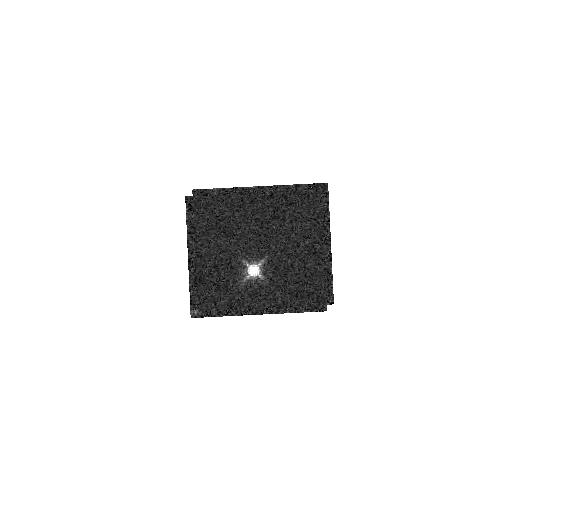
Target: GD153. Instrument: WFC3/IR. Filter: F153M. Exposure: 2 min. Observation ID: hst_11926_70_wfc3_ir_f153m_ibcf70

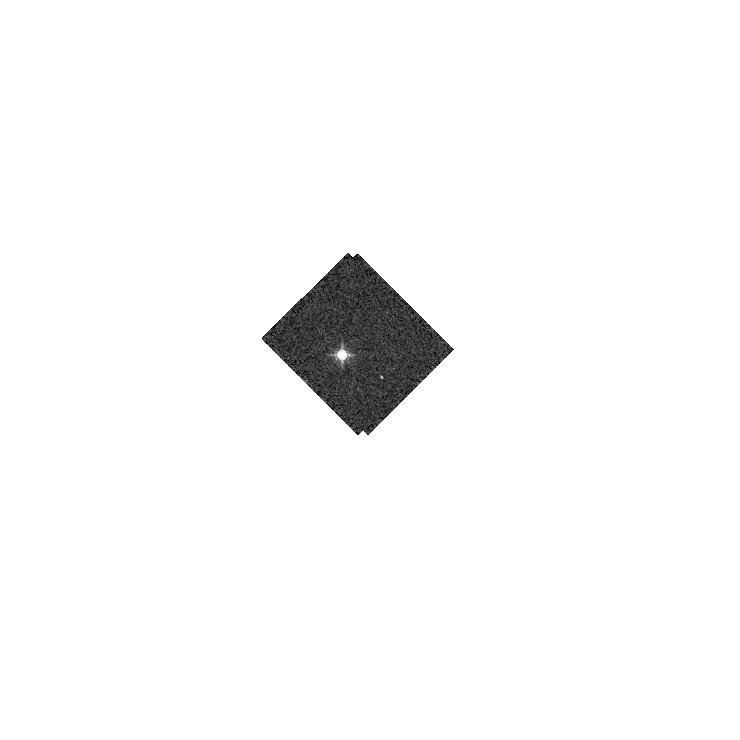
Target: GD-71. Instrument: WFC3/IR. Filter: F128N. Exposure: 2 min. Observation ID: hst_11926_81_wfc3_ir_f128n_ibcf81

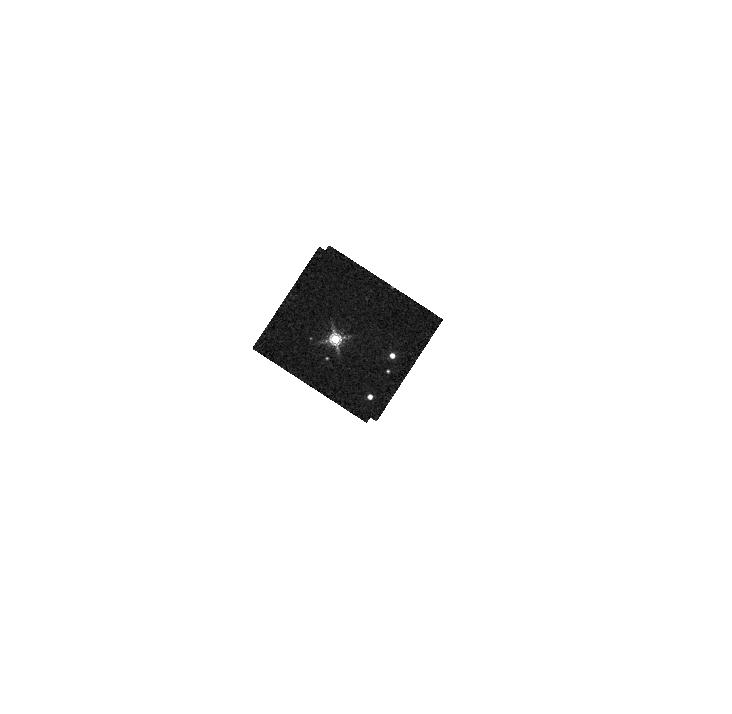
Target: G191B2B. Instrument: WFC3/IR. Filter: F164N. Exposure: 2 min. Observation ID: hst_11926_90_wfc3_ir_f164n_ibcf90

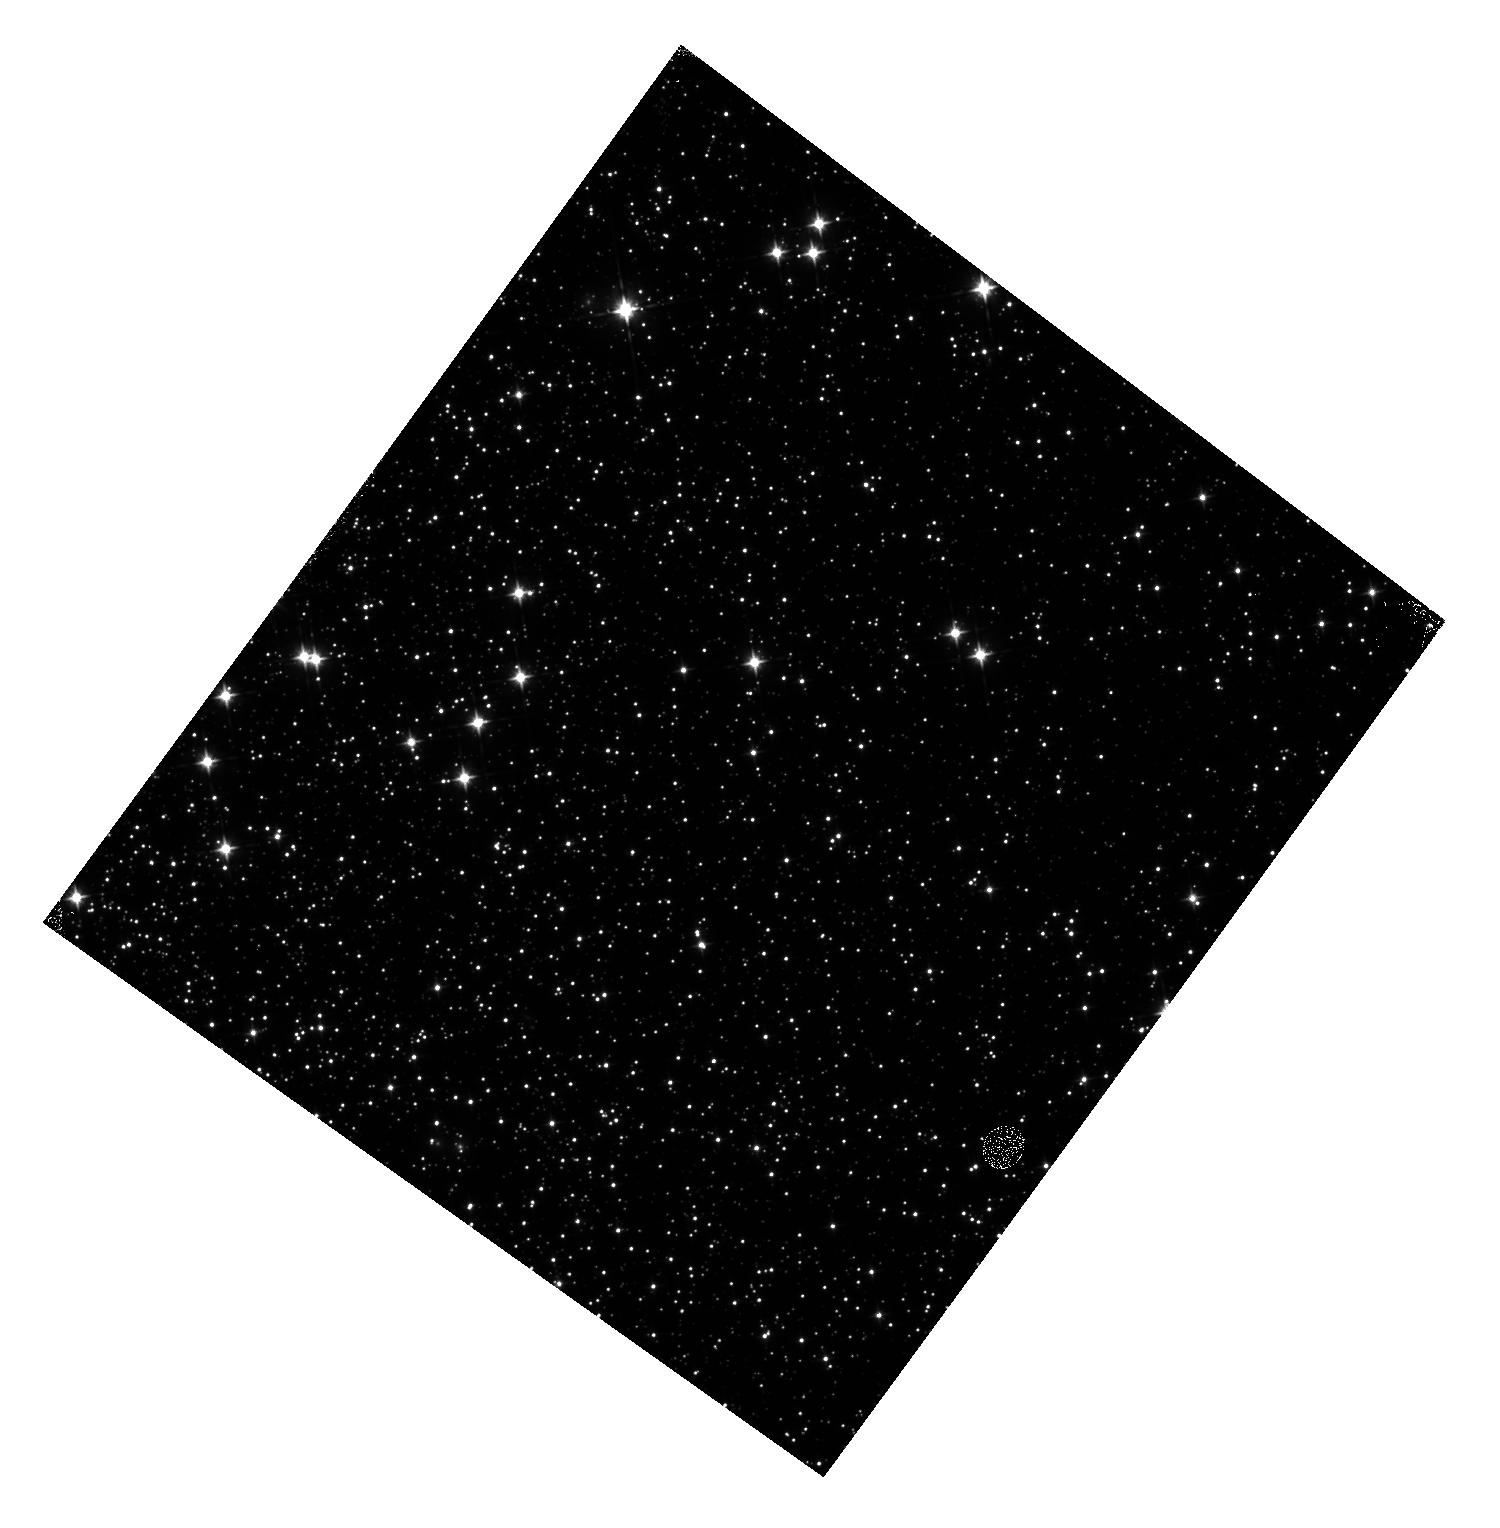
Target: NGC-0104. Instrument: WFC3/IR. Filter: F105W. Exposure: 8 min. Observation ID: hst_11926_02_wfc3_ir_f105w_ibcf02

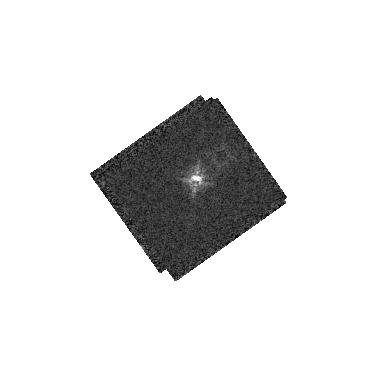
Target: P330E. Instrument: WFC3/IR. Filter: F164N. Exposure: 2 min. Observation ID: hst_11926_0a_wfc3_ir_f164n_ibcf0a

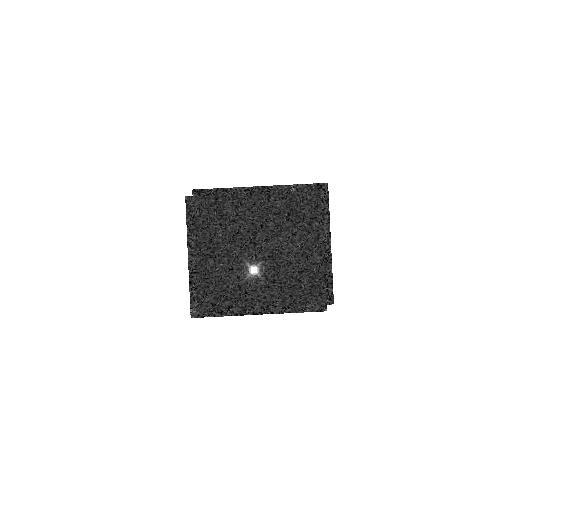
Target: GD153. Instrument: WFC3/IR. Filter: F126N. Exposure: 2 min. Observation ID: hst_11926_70_wfc3_ir_f126n_ibcf70

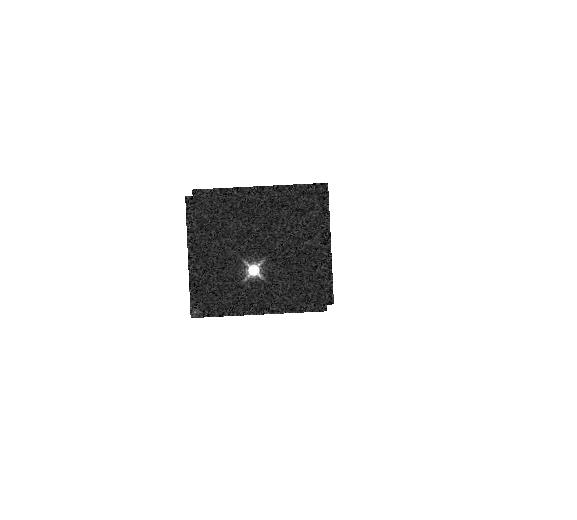
Target: GD153. Instrument: WFC3/IR. Filter: F139M. Exposure: 2 min. Observation ID: hst_11926_70_wfc3_ir_f139m_ibcf70

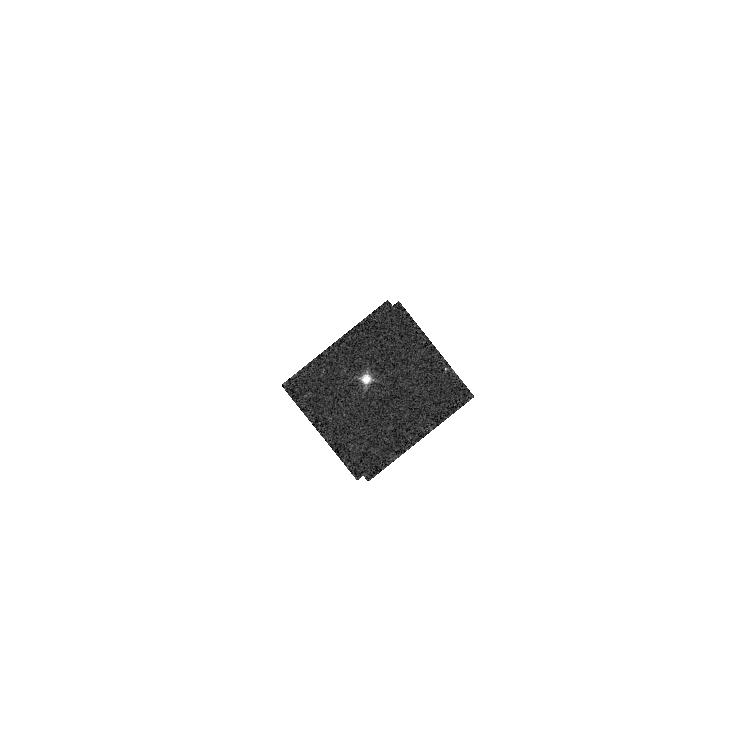
Target: GD153. Instrument: WFC3/IR. Filter: F130N. Exposure: 2 min. Observation ID: hst_11926_15_wfc3_ir_f130n_ibcf15

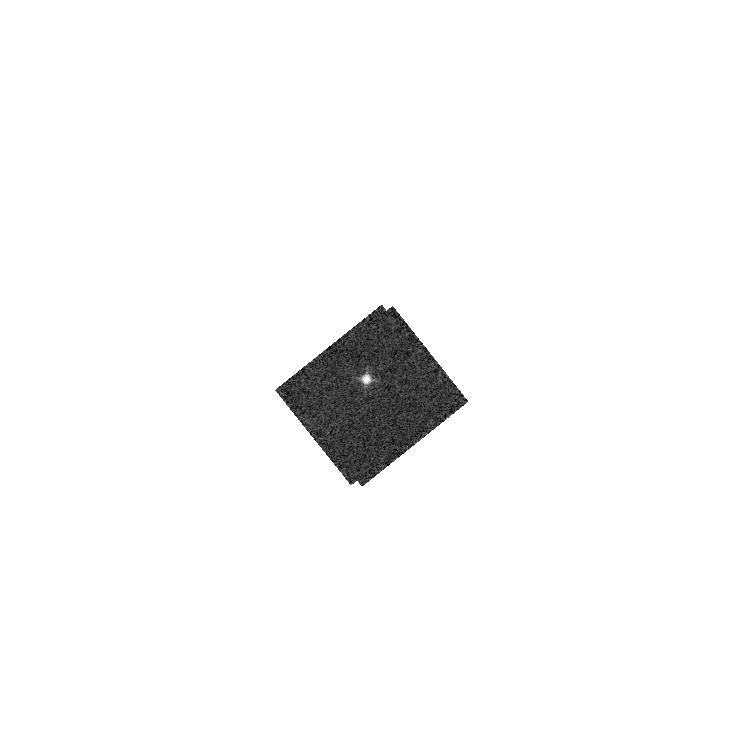
Target: GD153. Instrument: WFC3/IR. Filter: F132N. Exposure: 2 min. Observation ID: hst_11926_15_wfc3_ir_f132n_ibcf15

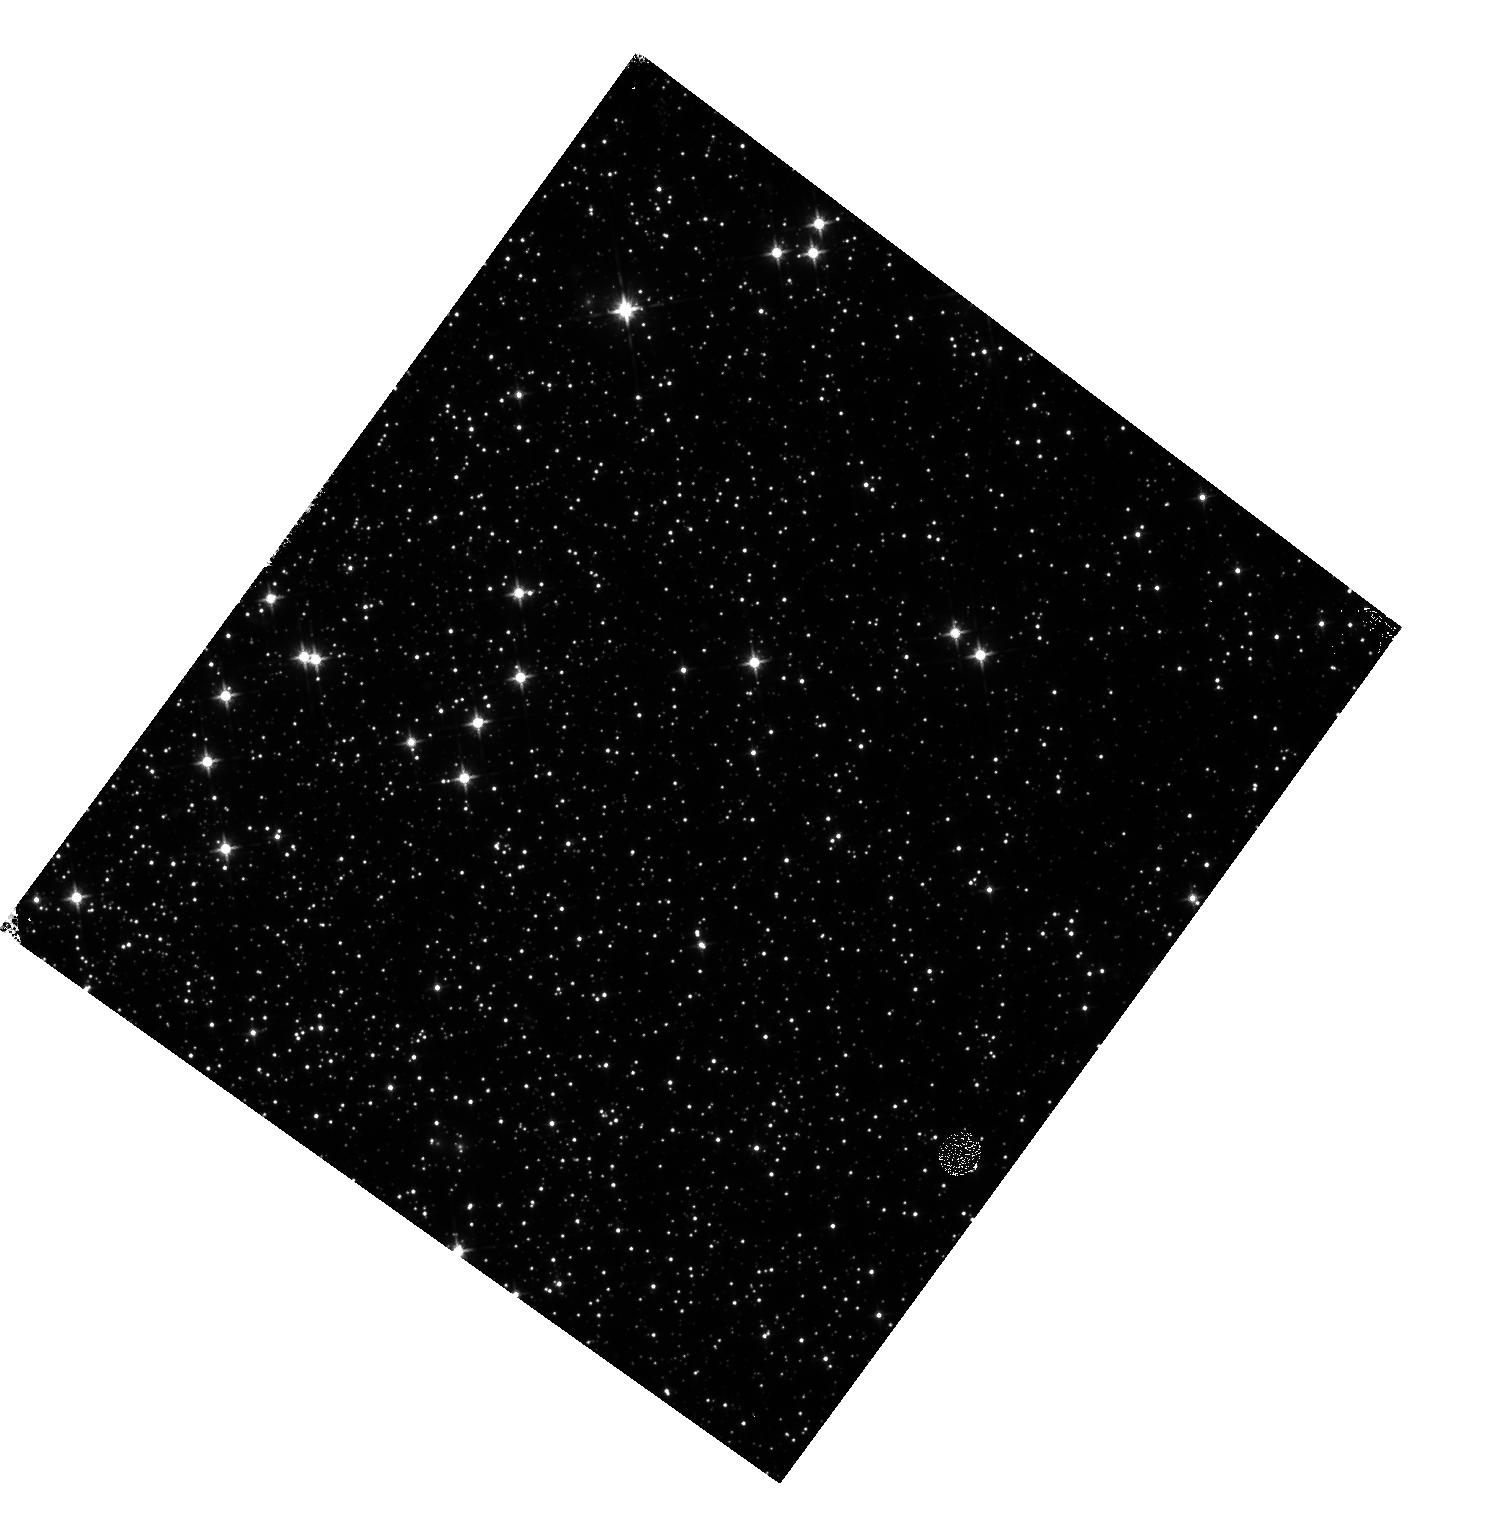
Target: NGC-0104. Instrument: WFC3/IR. Filter: F125W. Exposure: 8 min. Observation ID: hst_11926_02_wfc3_ir_f125w_ibcf02

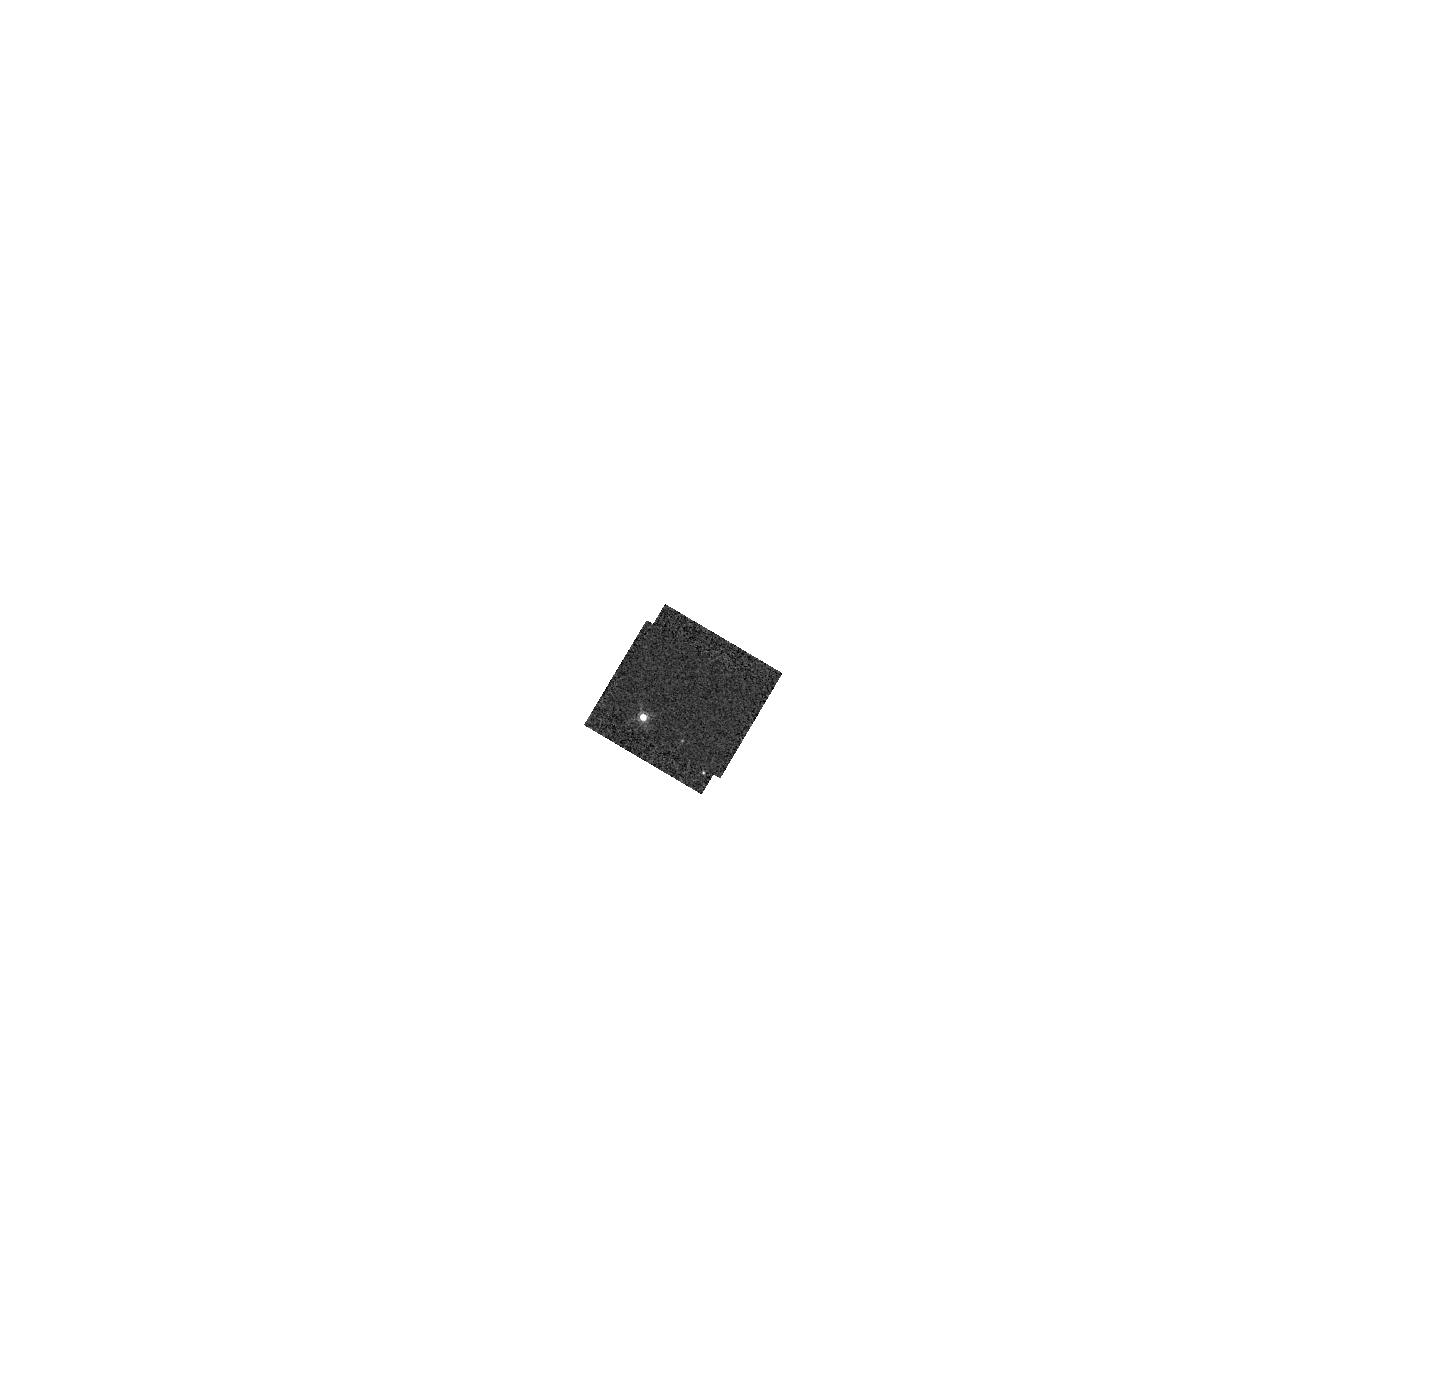
Target: GD-71. Instrument: WFC3/IR. Filter: F167N. Exposure: 1 min. Observation ID: hst_11926_30_wfc3_ir_f167n_ibcf30

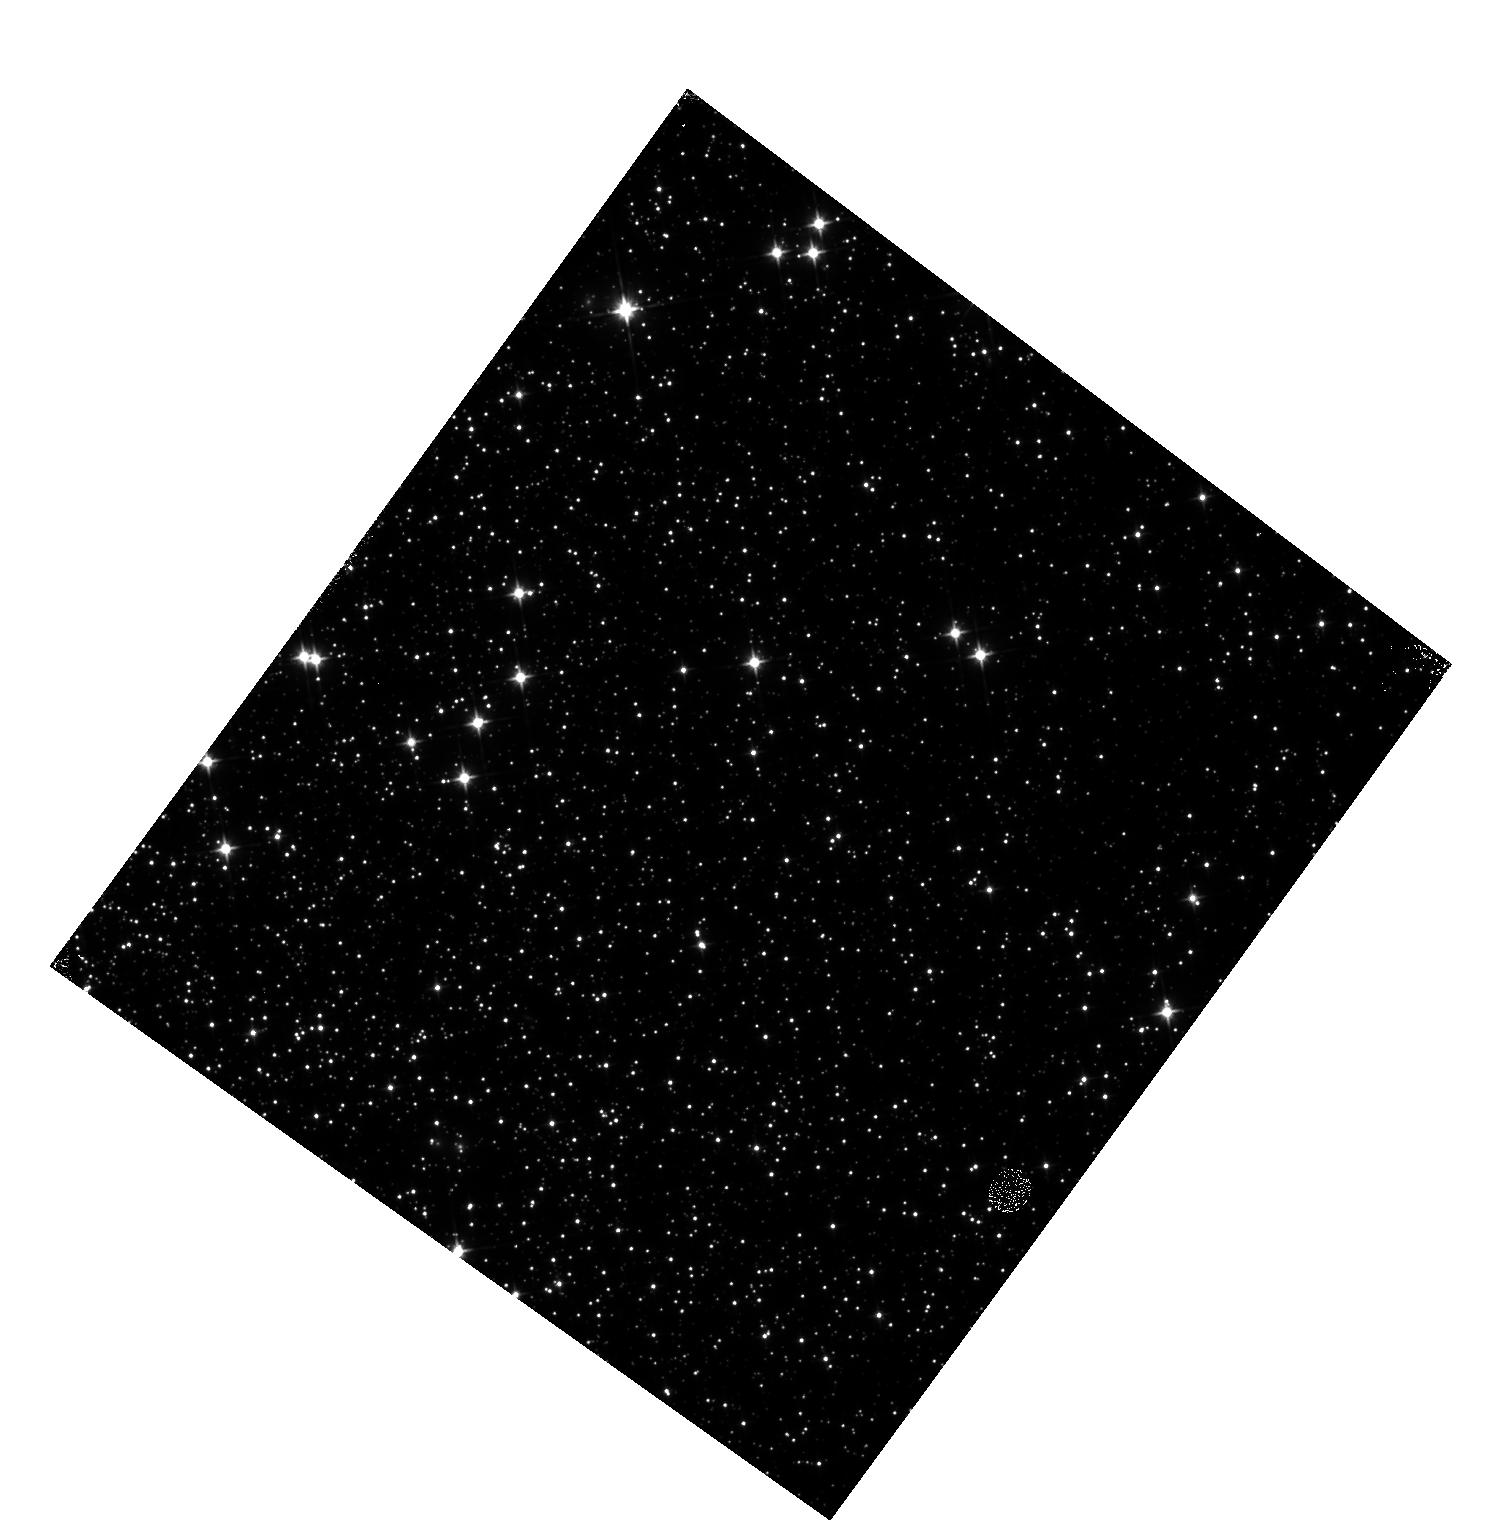
Target: NGC-0104. Instrument: WFC3/IR. Filter: F110W. Exposure: 8 min. Observation ID: hst_11926_02_wfc3_ir_f110w_ibcf02

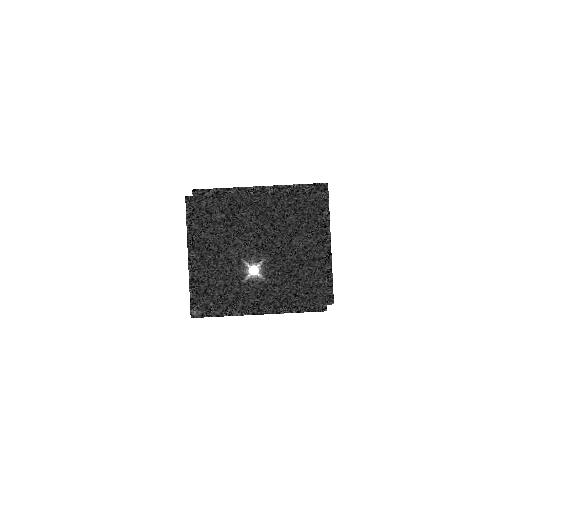
Target: GD153. Instrument: WFC3/IR. Filter: F127M. Exposure: 1 min. Observation ID: hst_11926_70_wfc3_ir_f127m_ibcf70

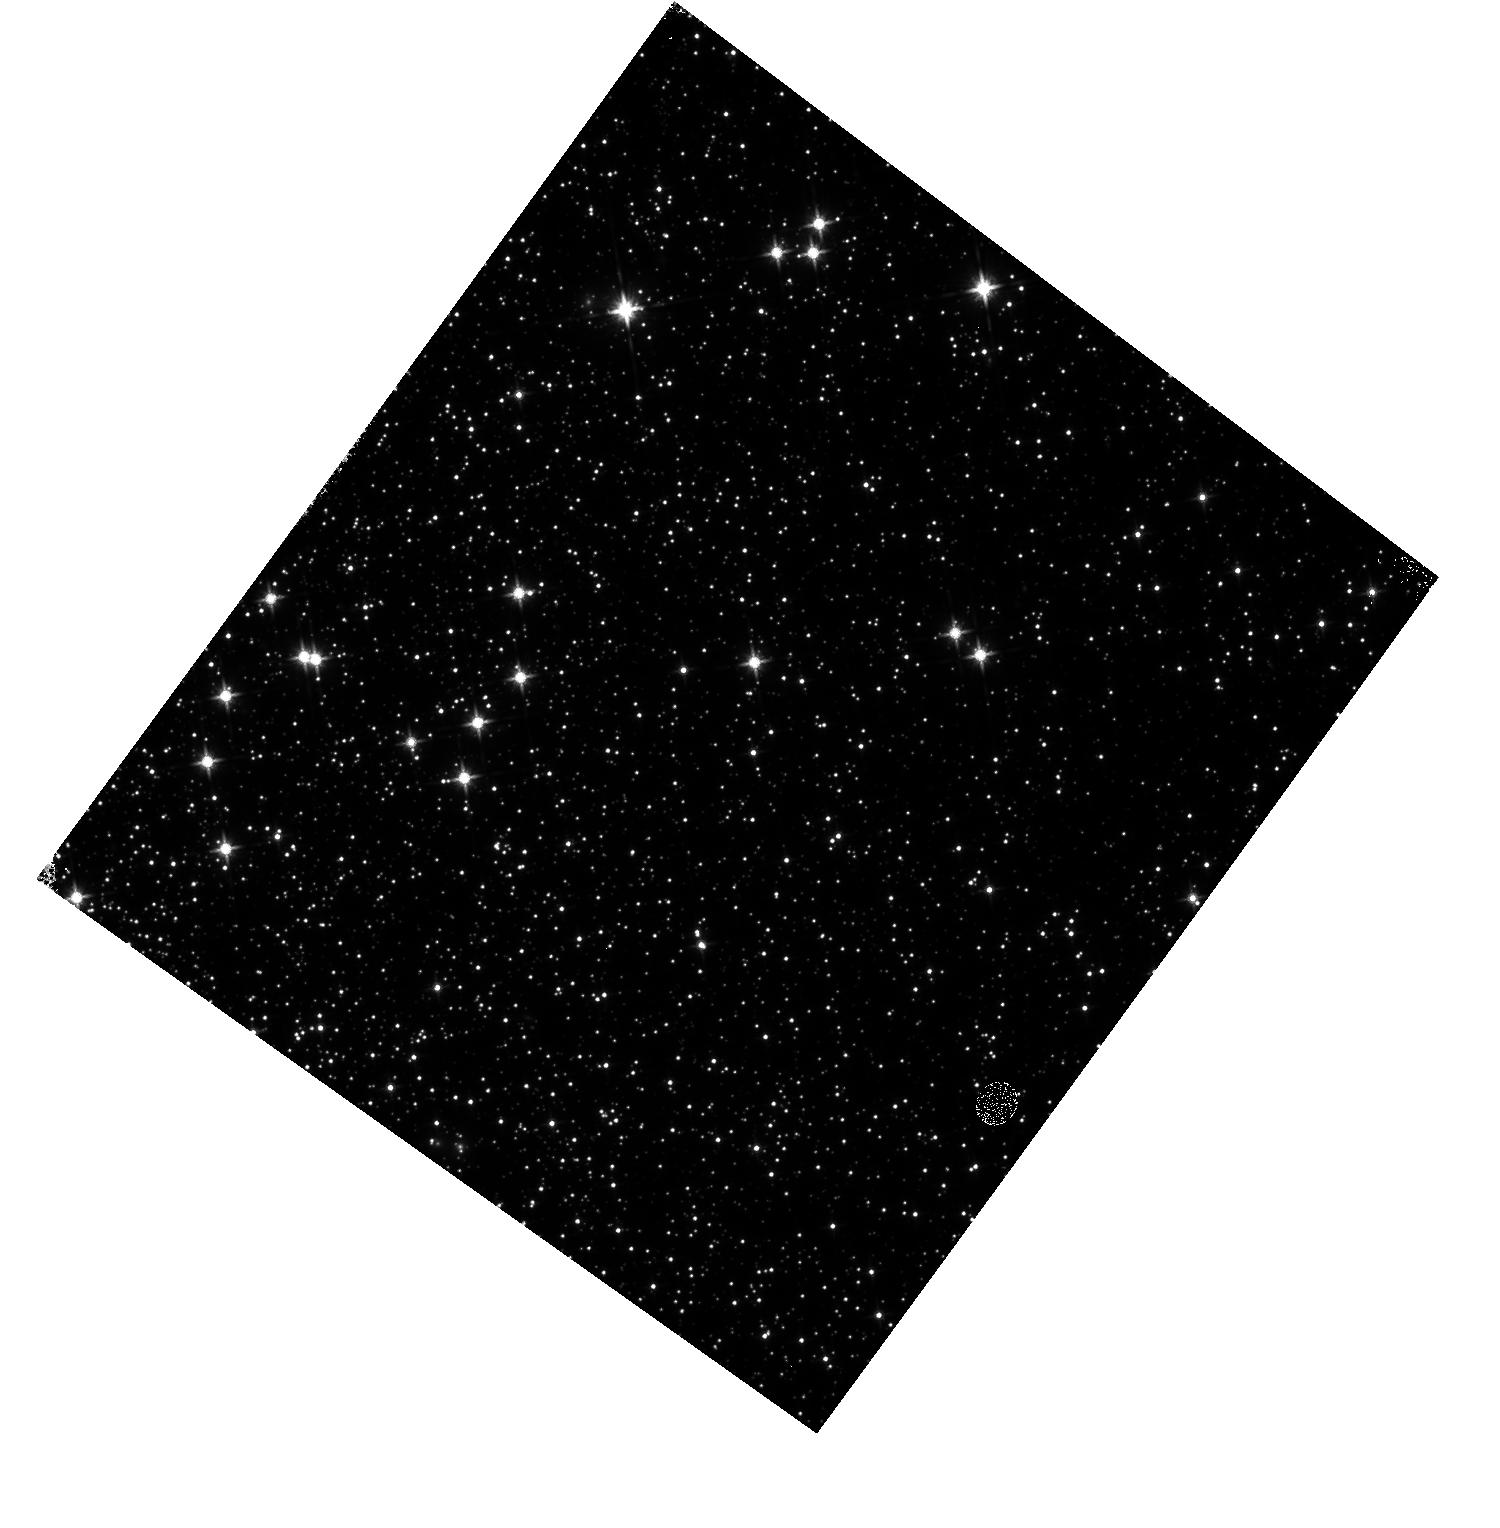
Target: NGC-0104. Instrument: WFC3/IR. Filter: F140W. Exposure: 8 min. Observation ID: hst_11926_02_wfc3_ir_f140w_ibcf02

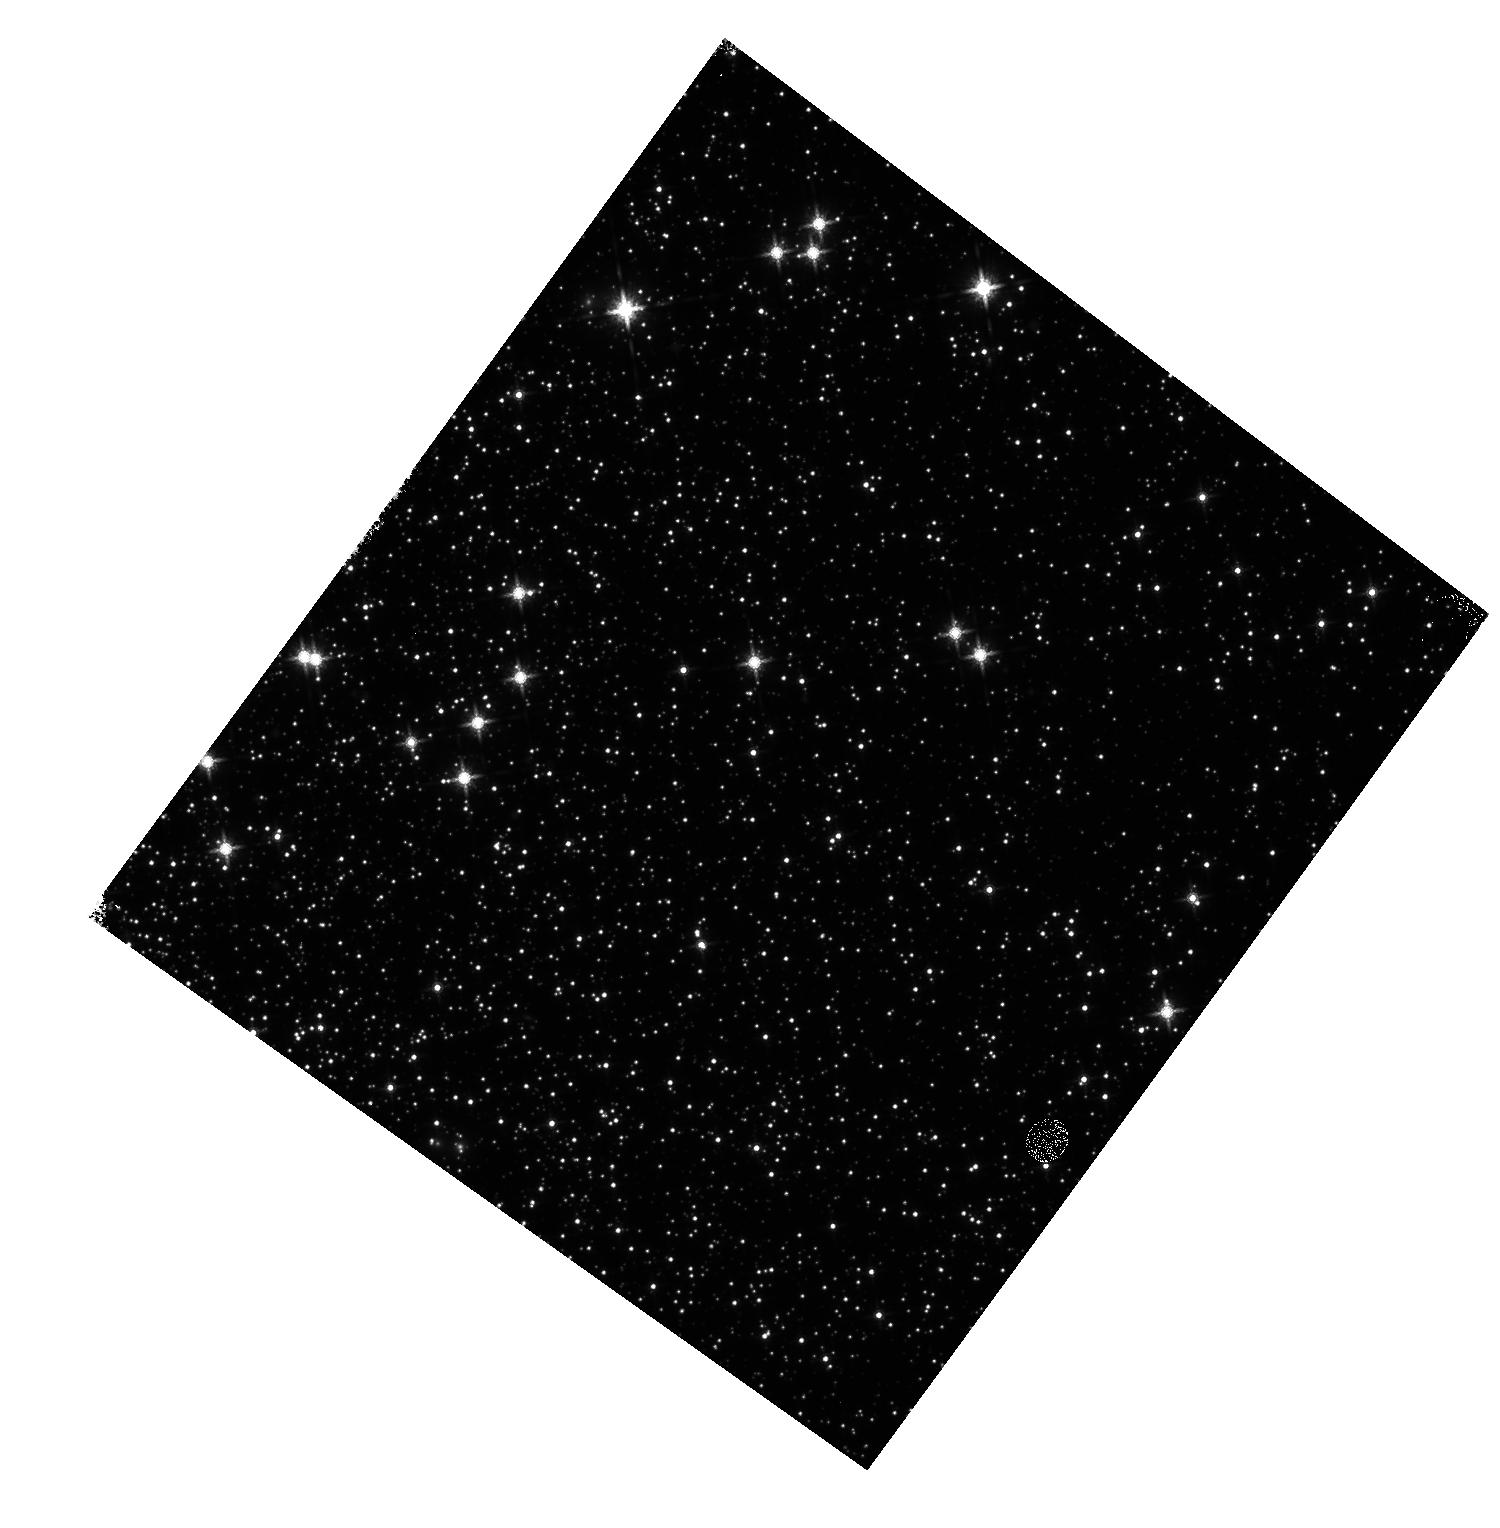
Target: NGC-0104. Instrument: WFC3/IR. Filter: F160W. Exposure: 8 min. Observation ID: hst_11926_02_wfc3_ir_f160w_ibcf02

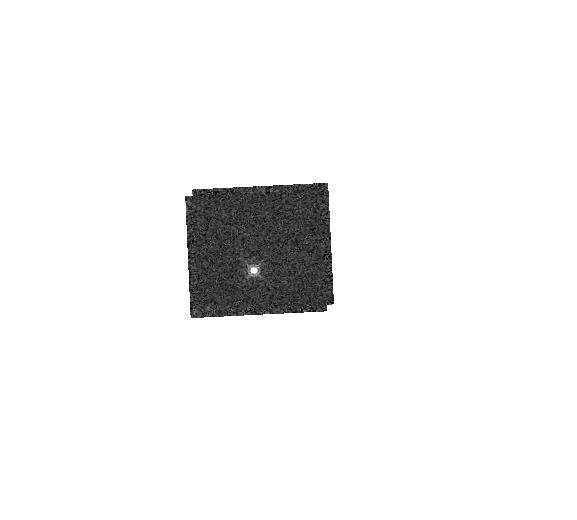
Target: GD153. Instrument: WFC3/IR. Filter: F164N. Exposure: 2 min. Observation ID: hst_11926_70_wfc3_ir_f164n_ibcf70

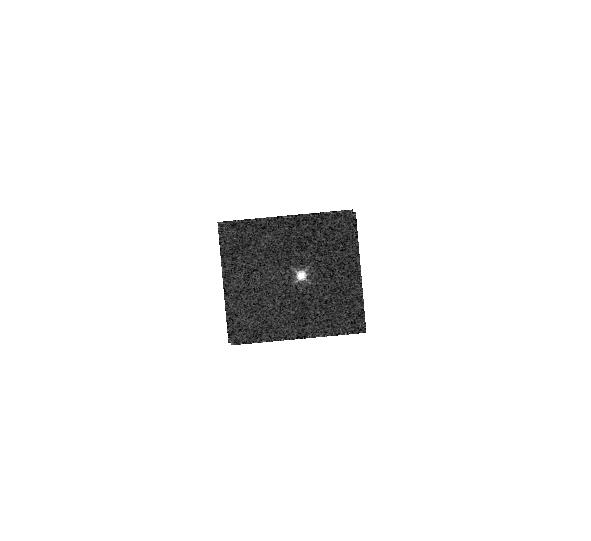
Target: GD153. Instrument: WFC3/IR. Filter: F130N. Exposure: 2 min. Observation ID: hst_11926_16_wfc3_ir_f130n_ibcf16

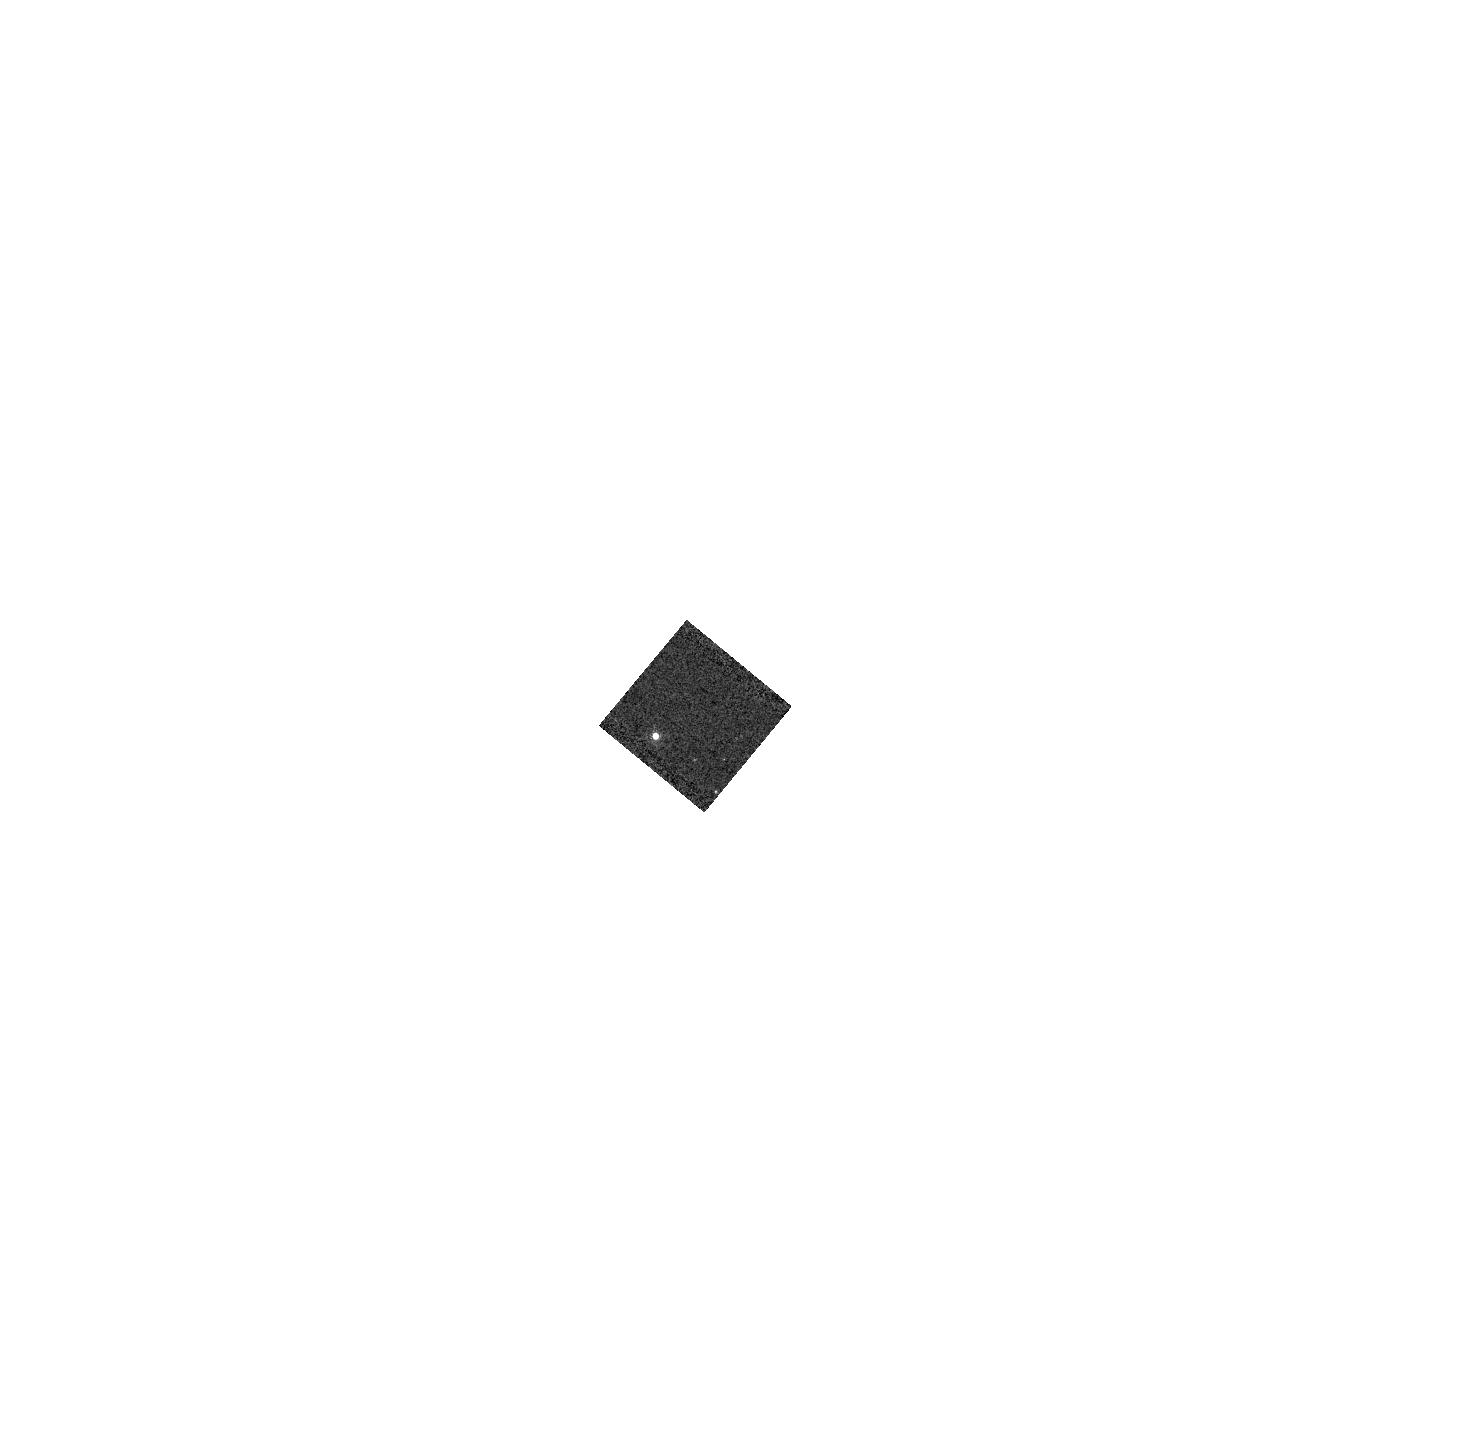
Target: GD-71. Instrument: WFC3/IR. Filter: F164N. Exposure: 1 min. Observation ID: hst_11926_29_wfc3_ir_f164n_ibcf29

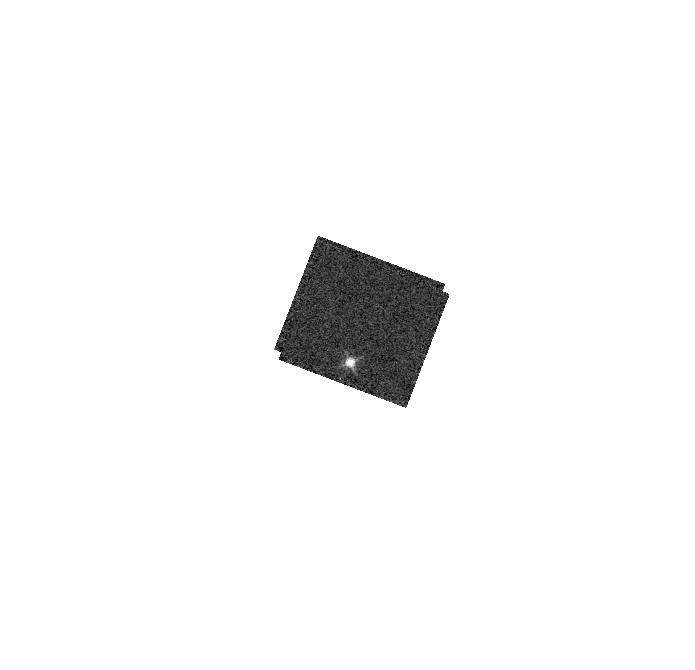
Target: GD153. Instrument: WFC3/IR. Filter: F130N. Exposure: 2 min. Observation ID: hst_11926_12_wfc3_ir_f130n_ibcf12

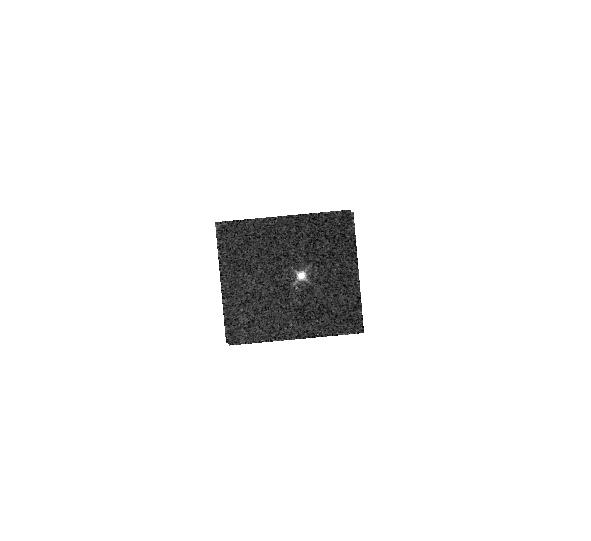
Target: GD153. Instrument: WFC3/IR. Filter: F132N. Exposure: 2 min. Observation ID: hst_11926_16_wfc3_ir_f132n_ibcf16

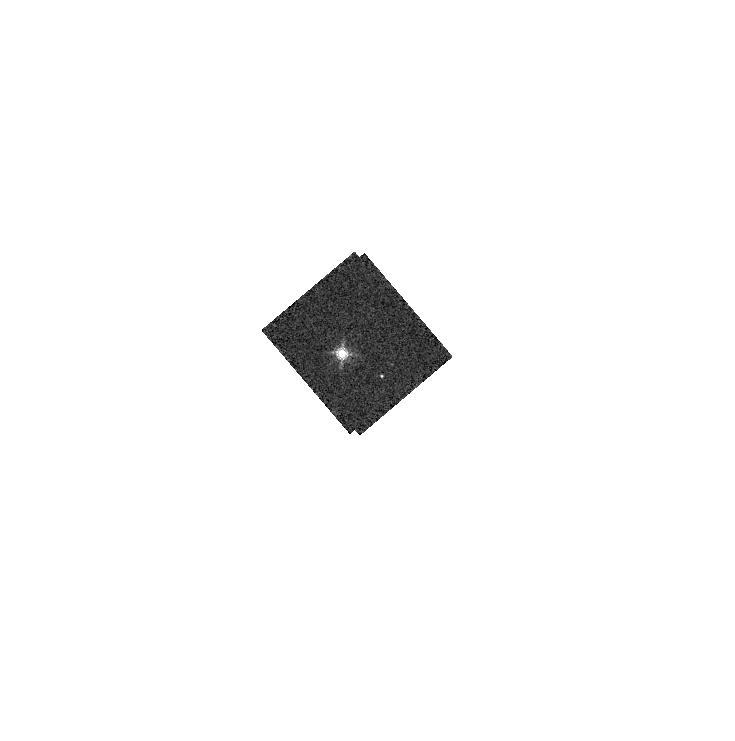
Target: GD-71. Instrument: WFC3/IR. Filter: F164N. Exposure: 3 min. Observation ID: hst_11926_80_wfc3_ir_f164n_ibcf80

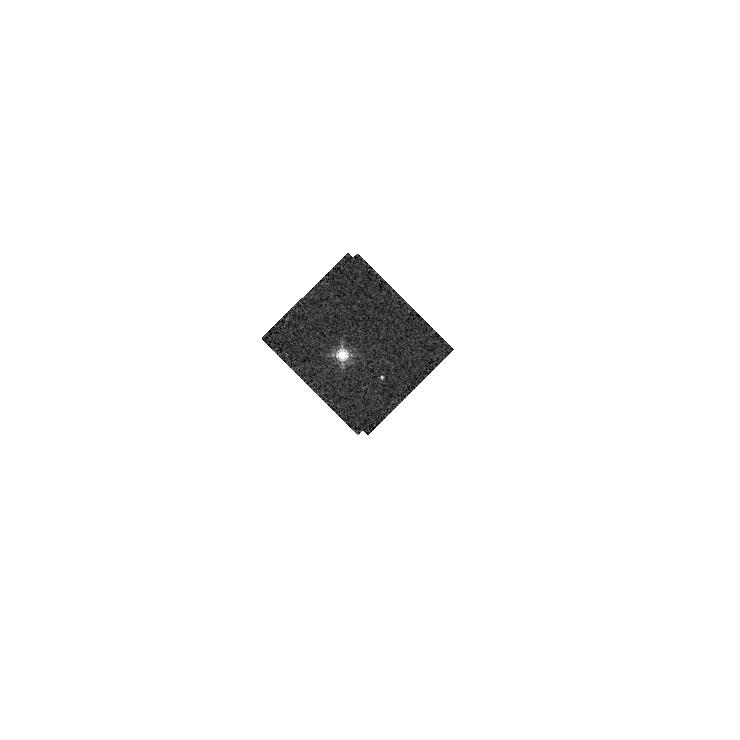
Target: GD-71. Instrument: WFC3/IR. Filter: F167N. Exposure: 3 min. Observation ID: hst_11926_81_wfc3_ir_f167n_ibcf81

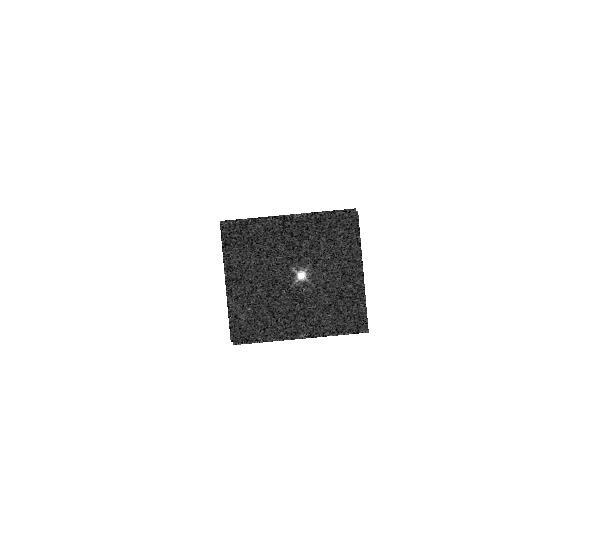
Target: GD153. Instrument: WFC3/IR. Filter: F128N. Exposure: 2 min. Observation ID: hst_11926_16_wfc3_ir_f128n_ibcf16

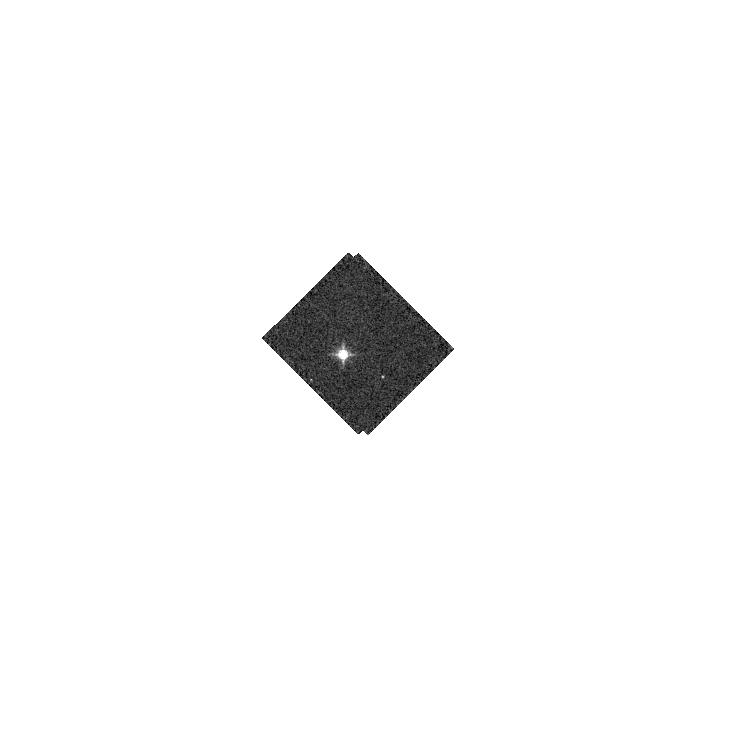
Target: GD-71. Instrument: WFC3/IR. Filter: F126N. Exposure: 2 min. Observation ID: hst_11926_81_wfc3_ir_f126n_ibcf81

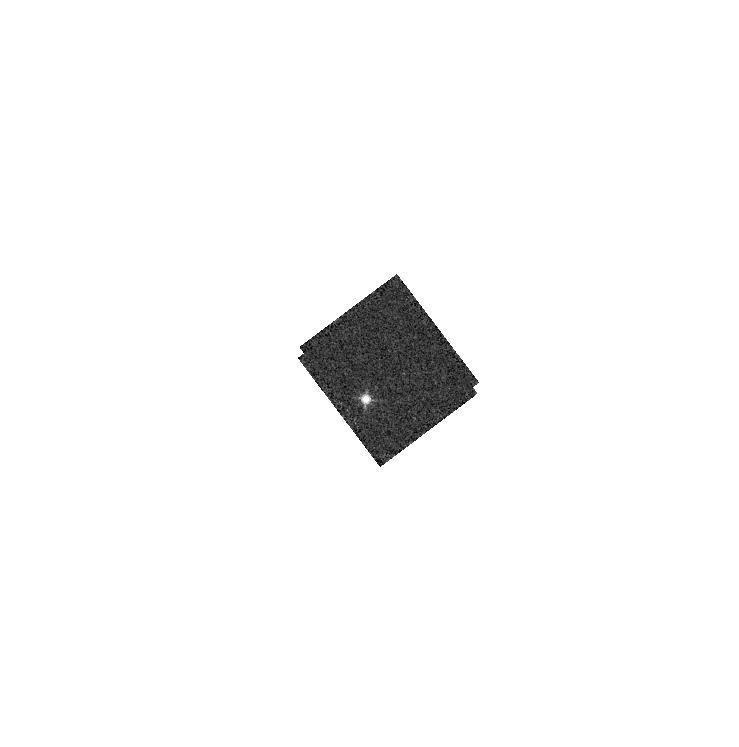
Target: GD153. Instrument: WFC3/IR. Filter: F130N. Exposure: 2 min. Observation ID: hst_11926_14_wfc3_ir_f130n_ibcf14

IR Zero Points (PI: Deustua, Susana E.)

We will measure and monitor the zeropoints through the IR filters using observations of the white dwarf standard stars, GD153, GD71 and GD191B2B and the solar analog standard star, P330E. Data will be taken monthly during Cycle 17. Observations of the star cluster, NGC 104, are made twice to check color transformations. We expect an accuracy of 2% in the wide filter zeropoints relative to the HST photometric system, and 5% in the medium- and narrow-band filters.